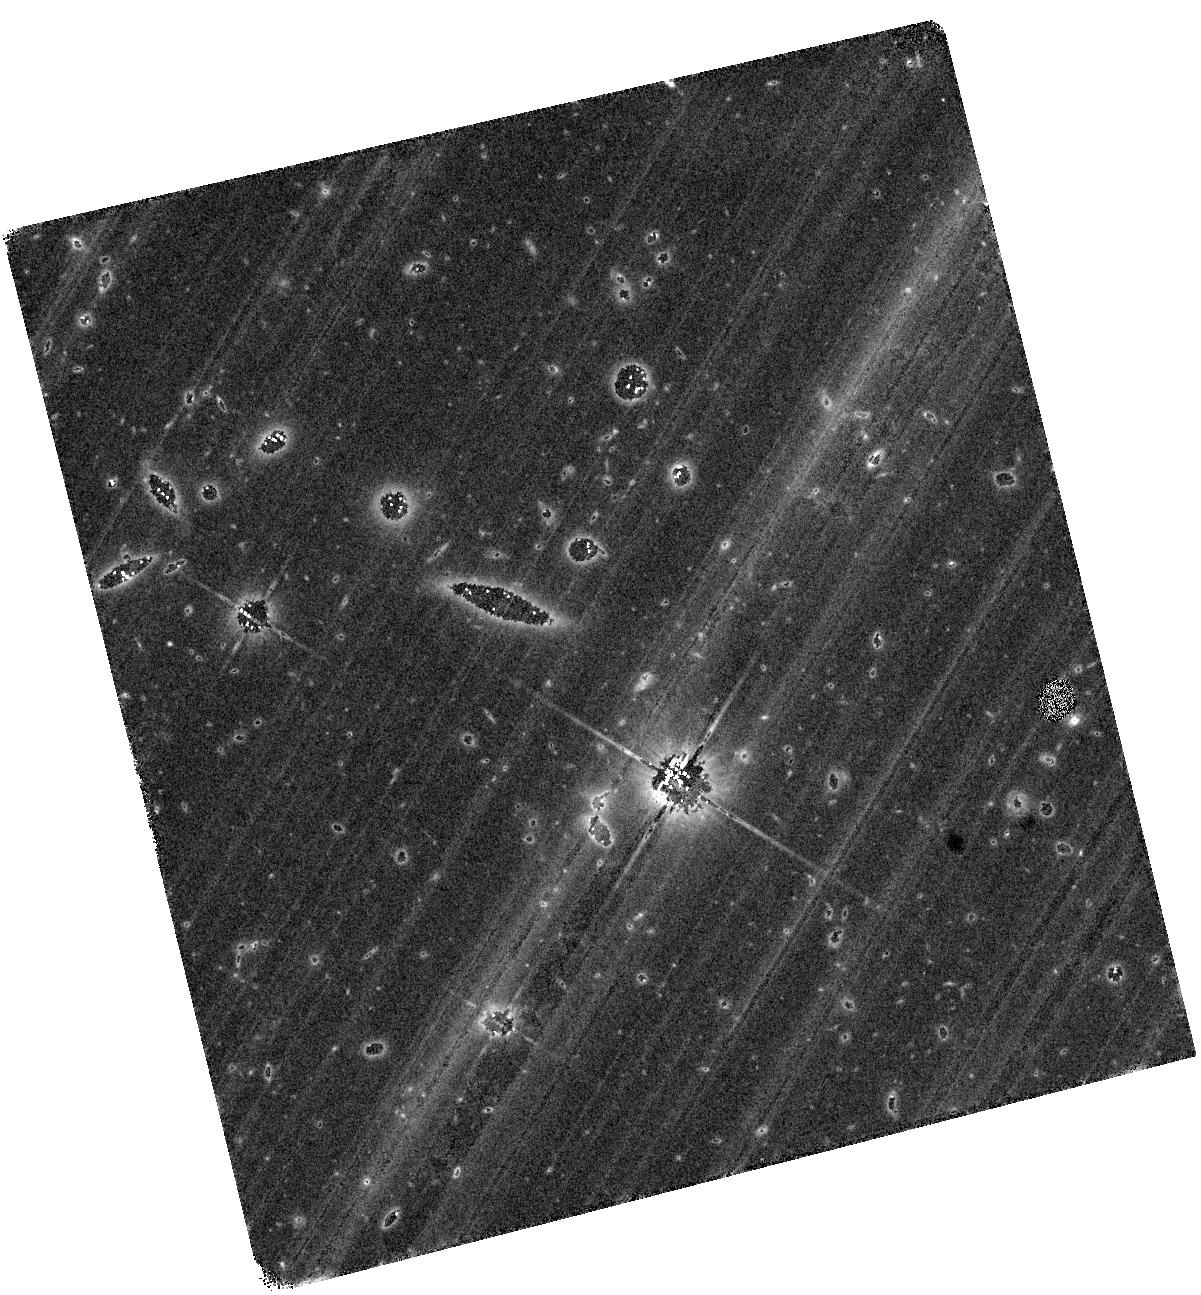
Target: AT2019OSY
Instrument: WFC3/IR
Filter: F140W
Exposure: 1.3 h
Observation ID: hst_15347_x2_wfc3_ir_f140w_ie6jx2

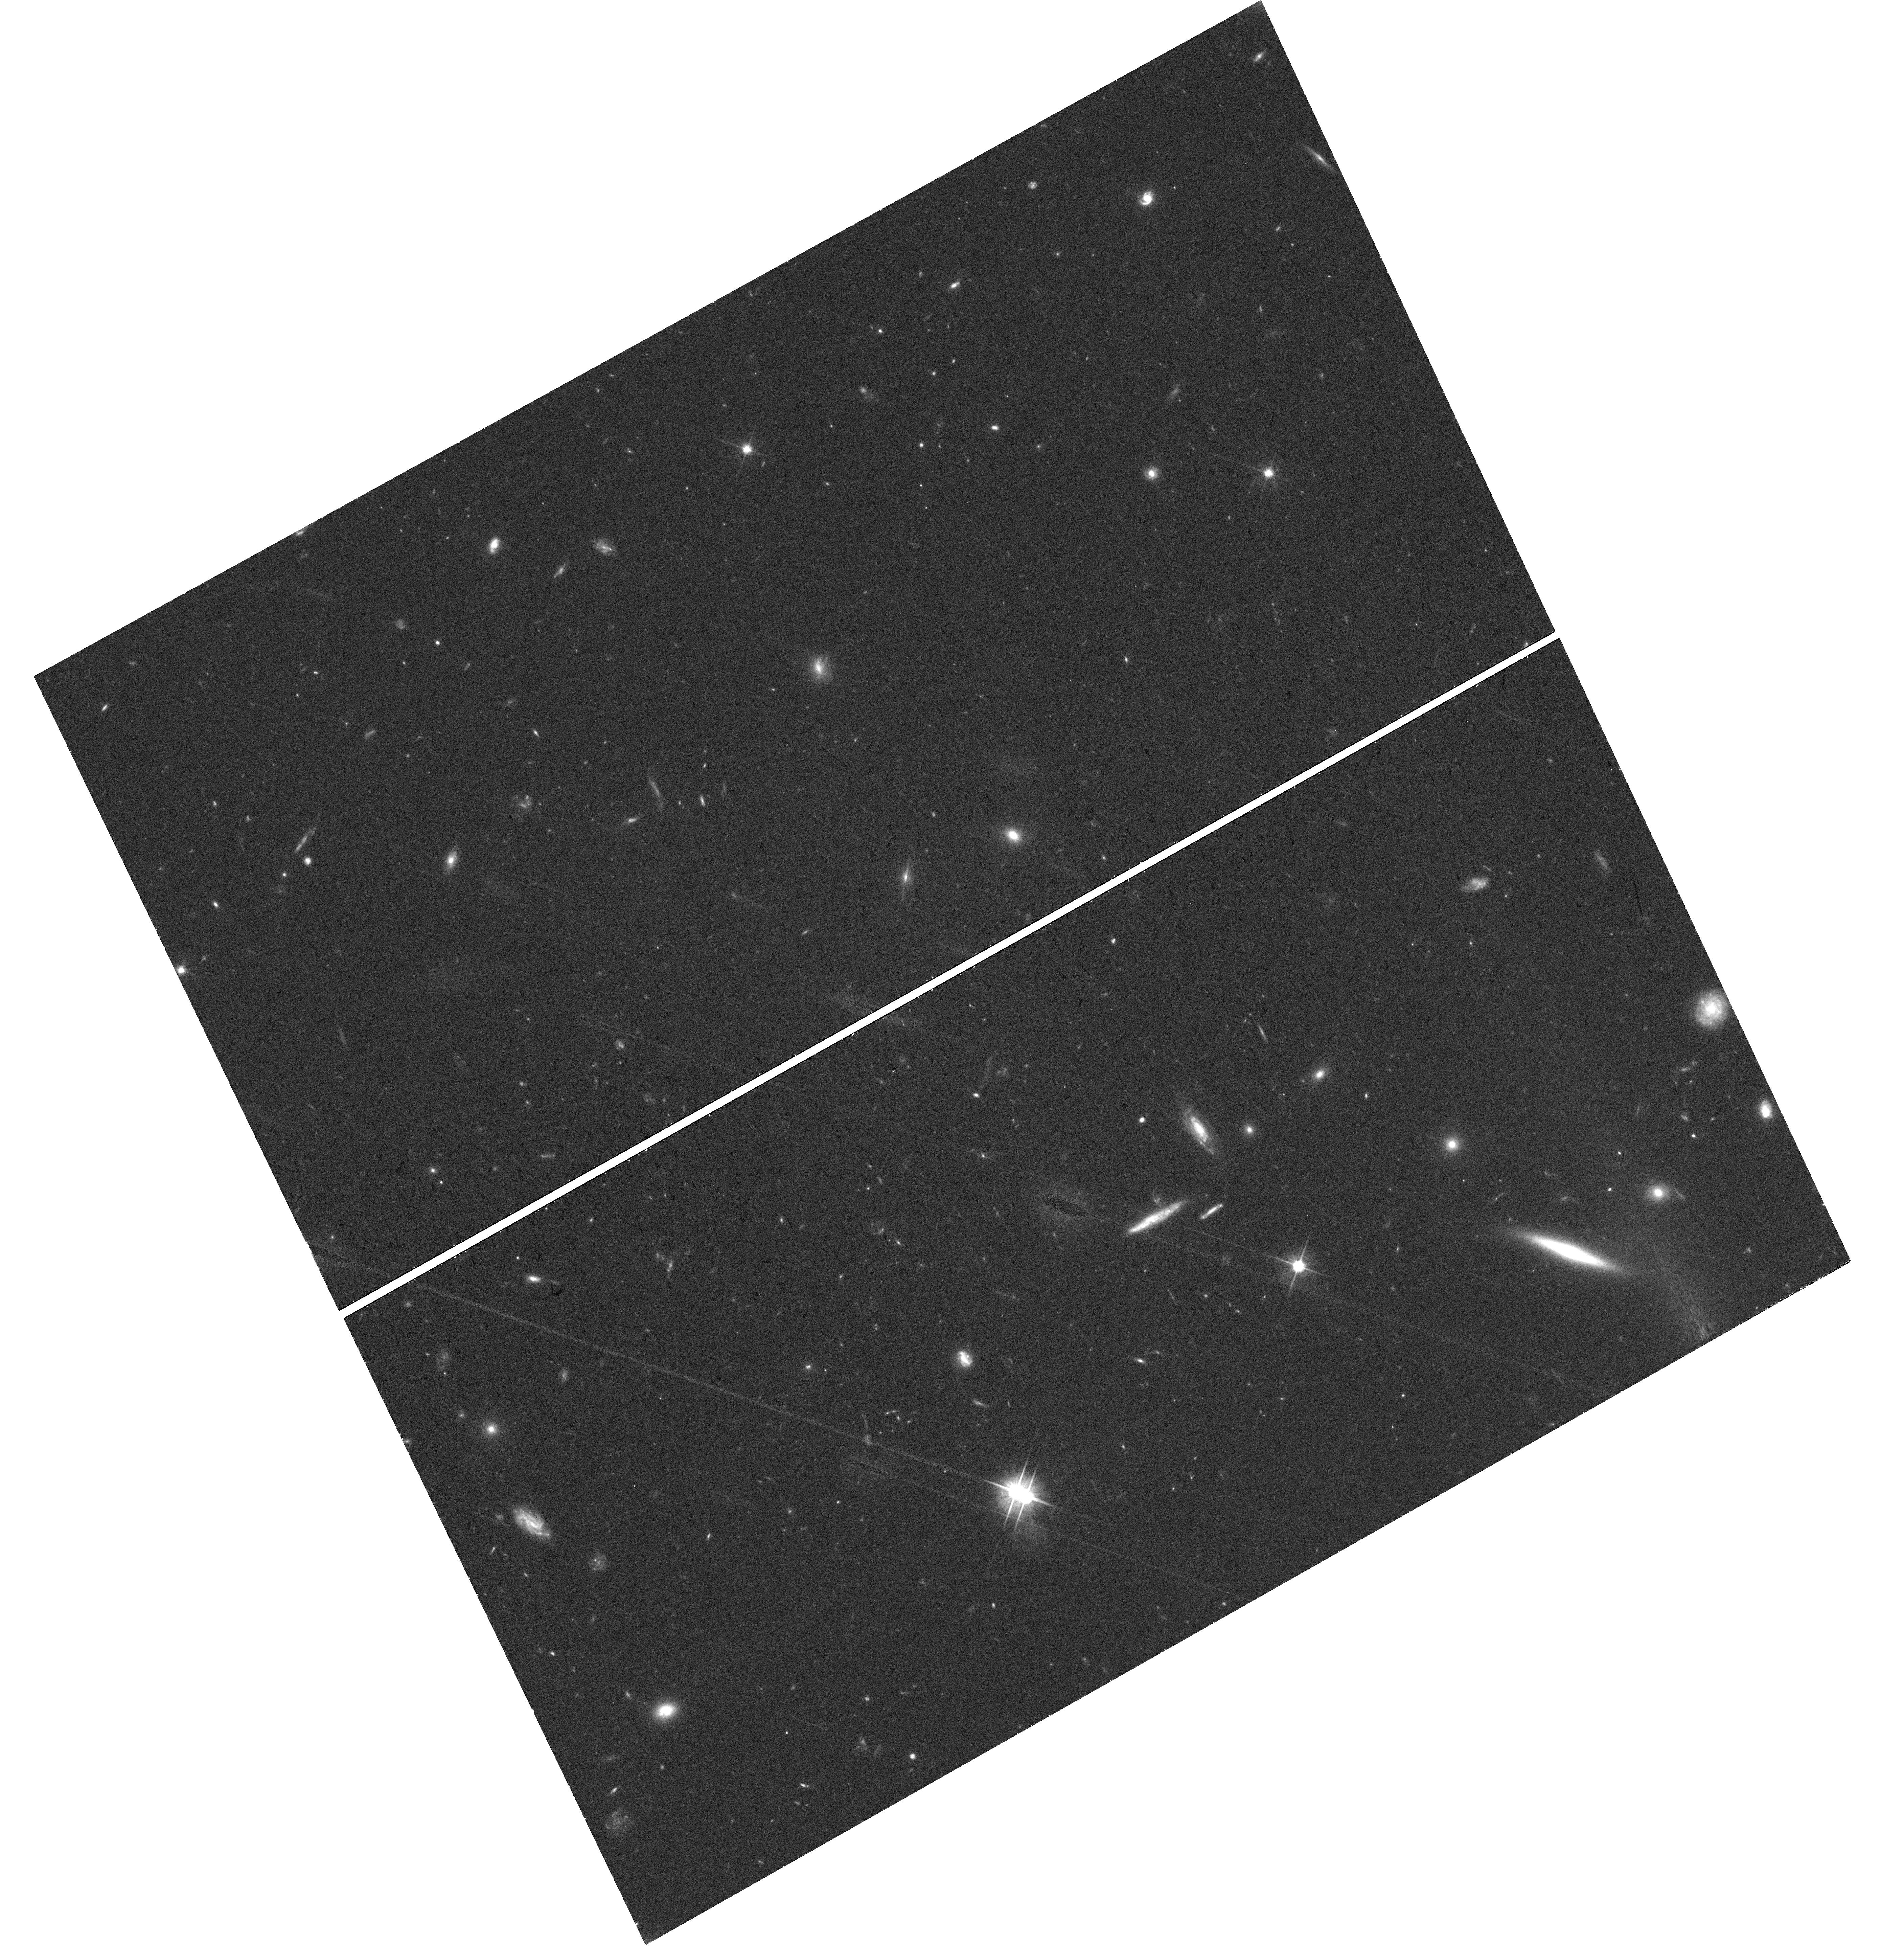
Target: AT2019OSY
Instrument: WFC3/UVIS
Filter: F606W
Exposure: 40 min
Observation ID: hst_15347_y4_wfc3_uvis_f606w_ie6jy4

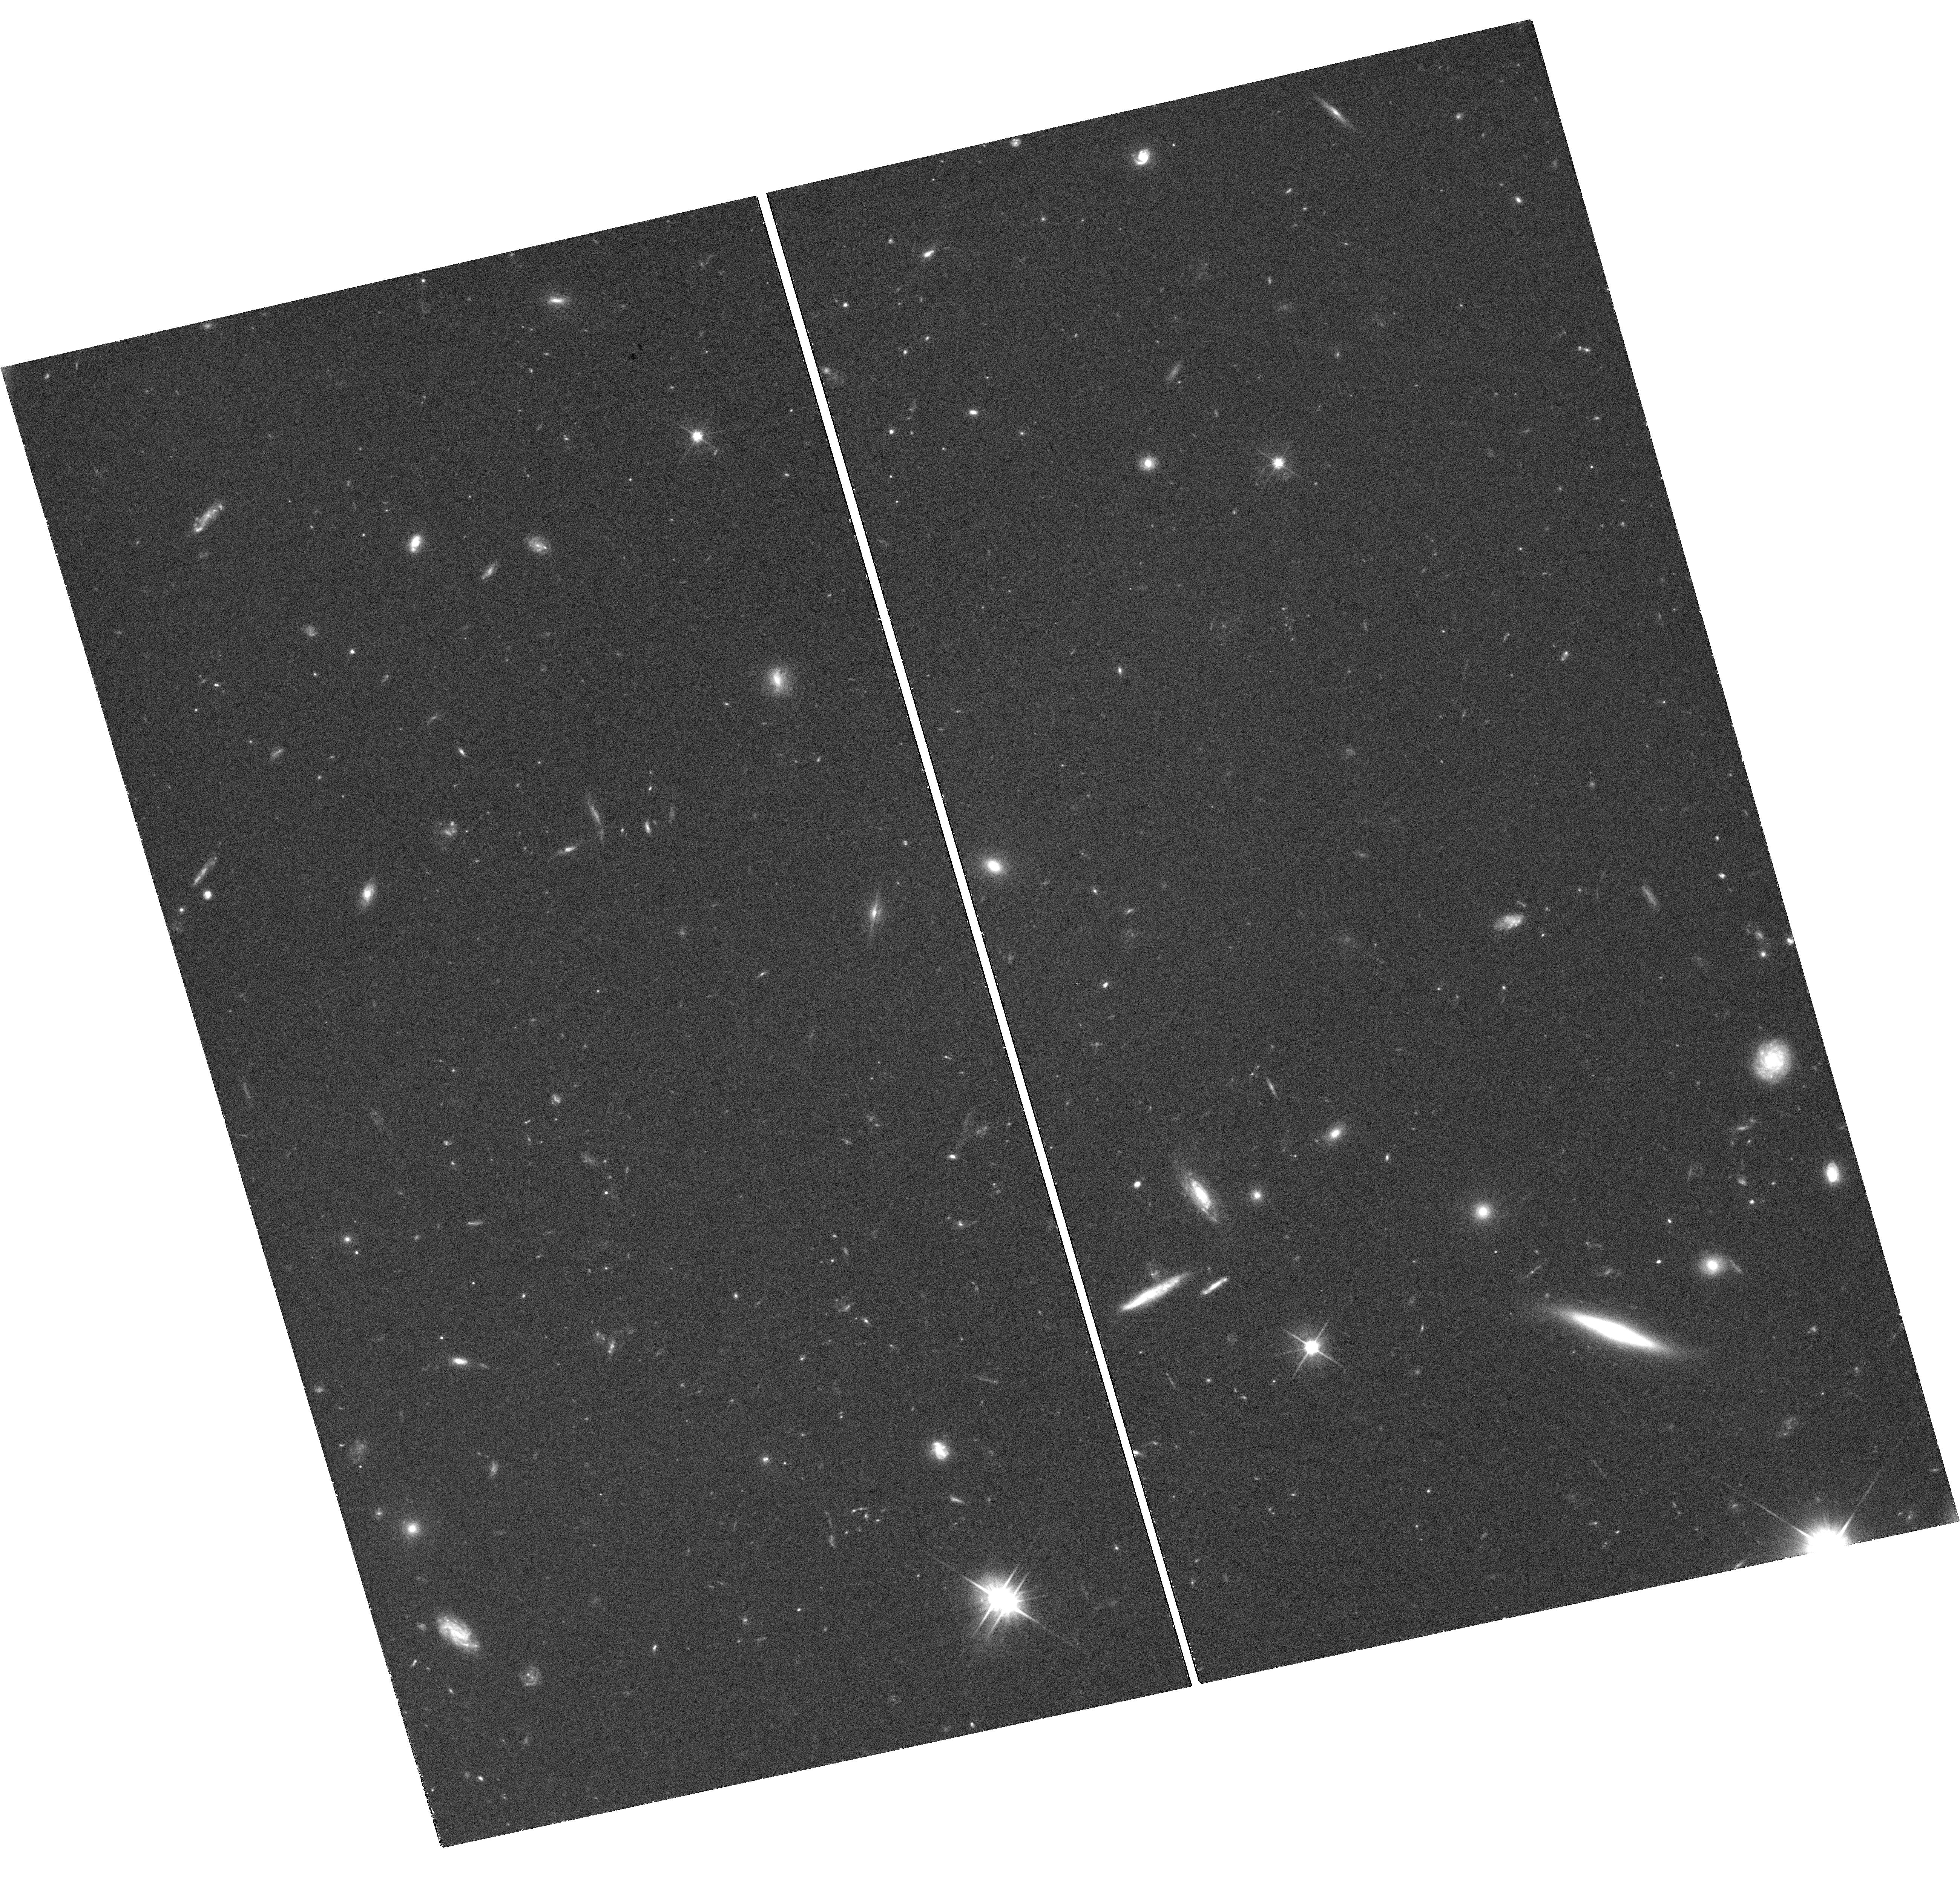
Target: AT2019OSY
Instrument: WFC3/UVIS
Filter: F606W
Exposure: 1.2 h
Observation ID: hst_15347_y6_wfc3_uvis_f606w_ie6jy6

Rapid observations of the first gravitational wave counterparts (PI: Levan, Andrew James)

We propose a series of disruptive ToO observations of the first electromagnetic counterparts to gravitational wave sources. These observations will track the likely rapidly fading counterparts to levels a factor 10 fainter than possible from the ground. They will determine the spectral and temporal evolution, evaluate their power sources, ascertain their contribution to the production of heavy elements in the Universe, pinpoint them on their host galaxies, characterise their environments and provide information to hone further searches. These observations will provide a unique and powerful view of a newly discovered, but long awaited class of astronomical object.